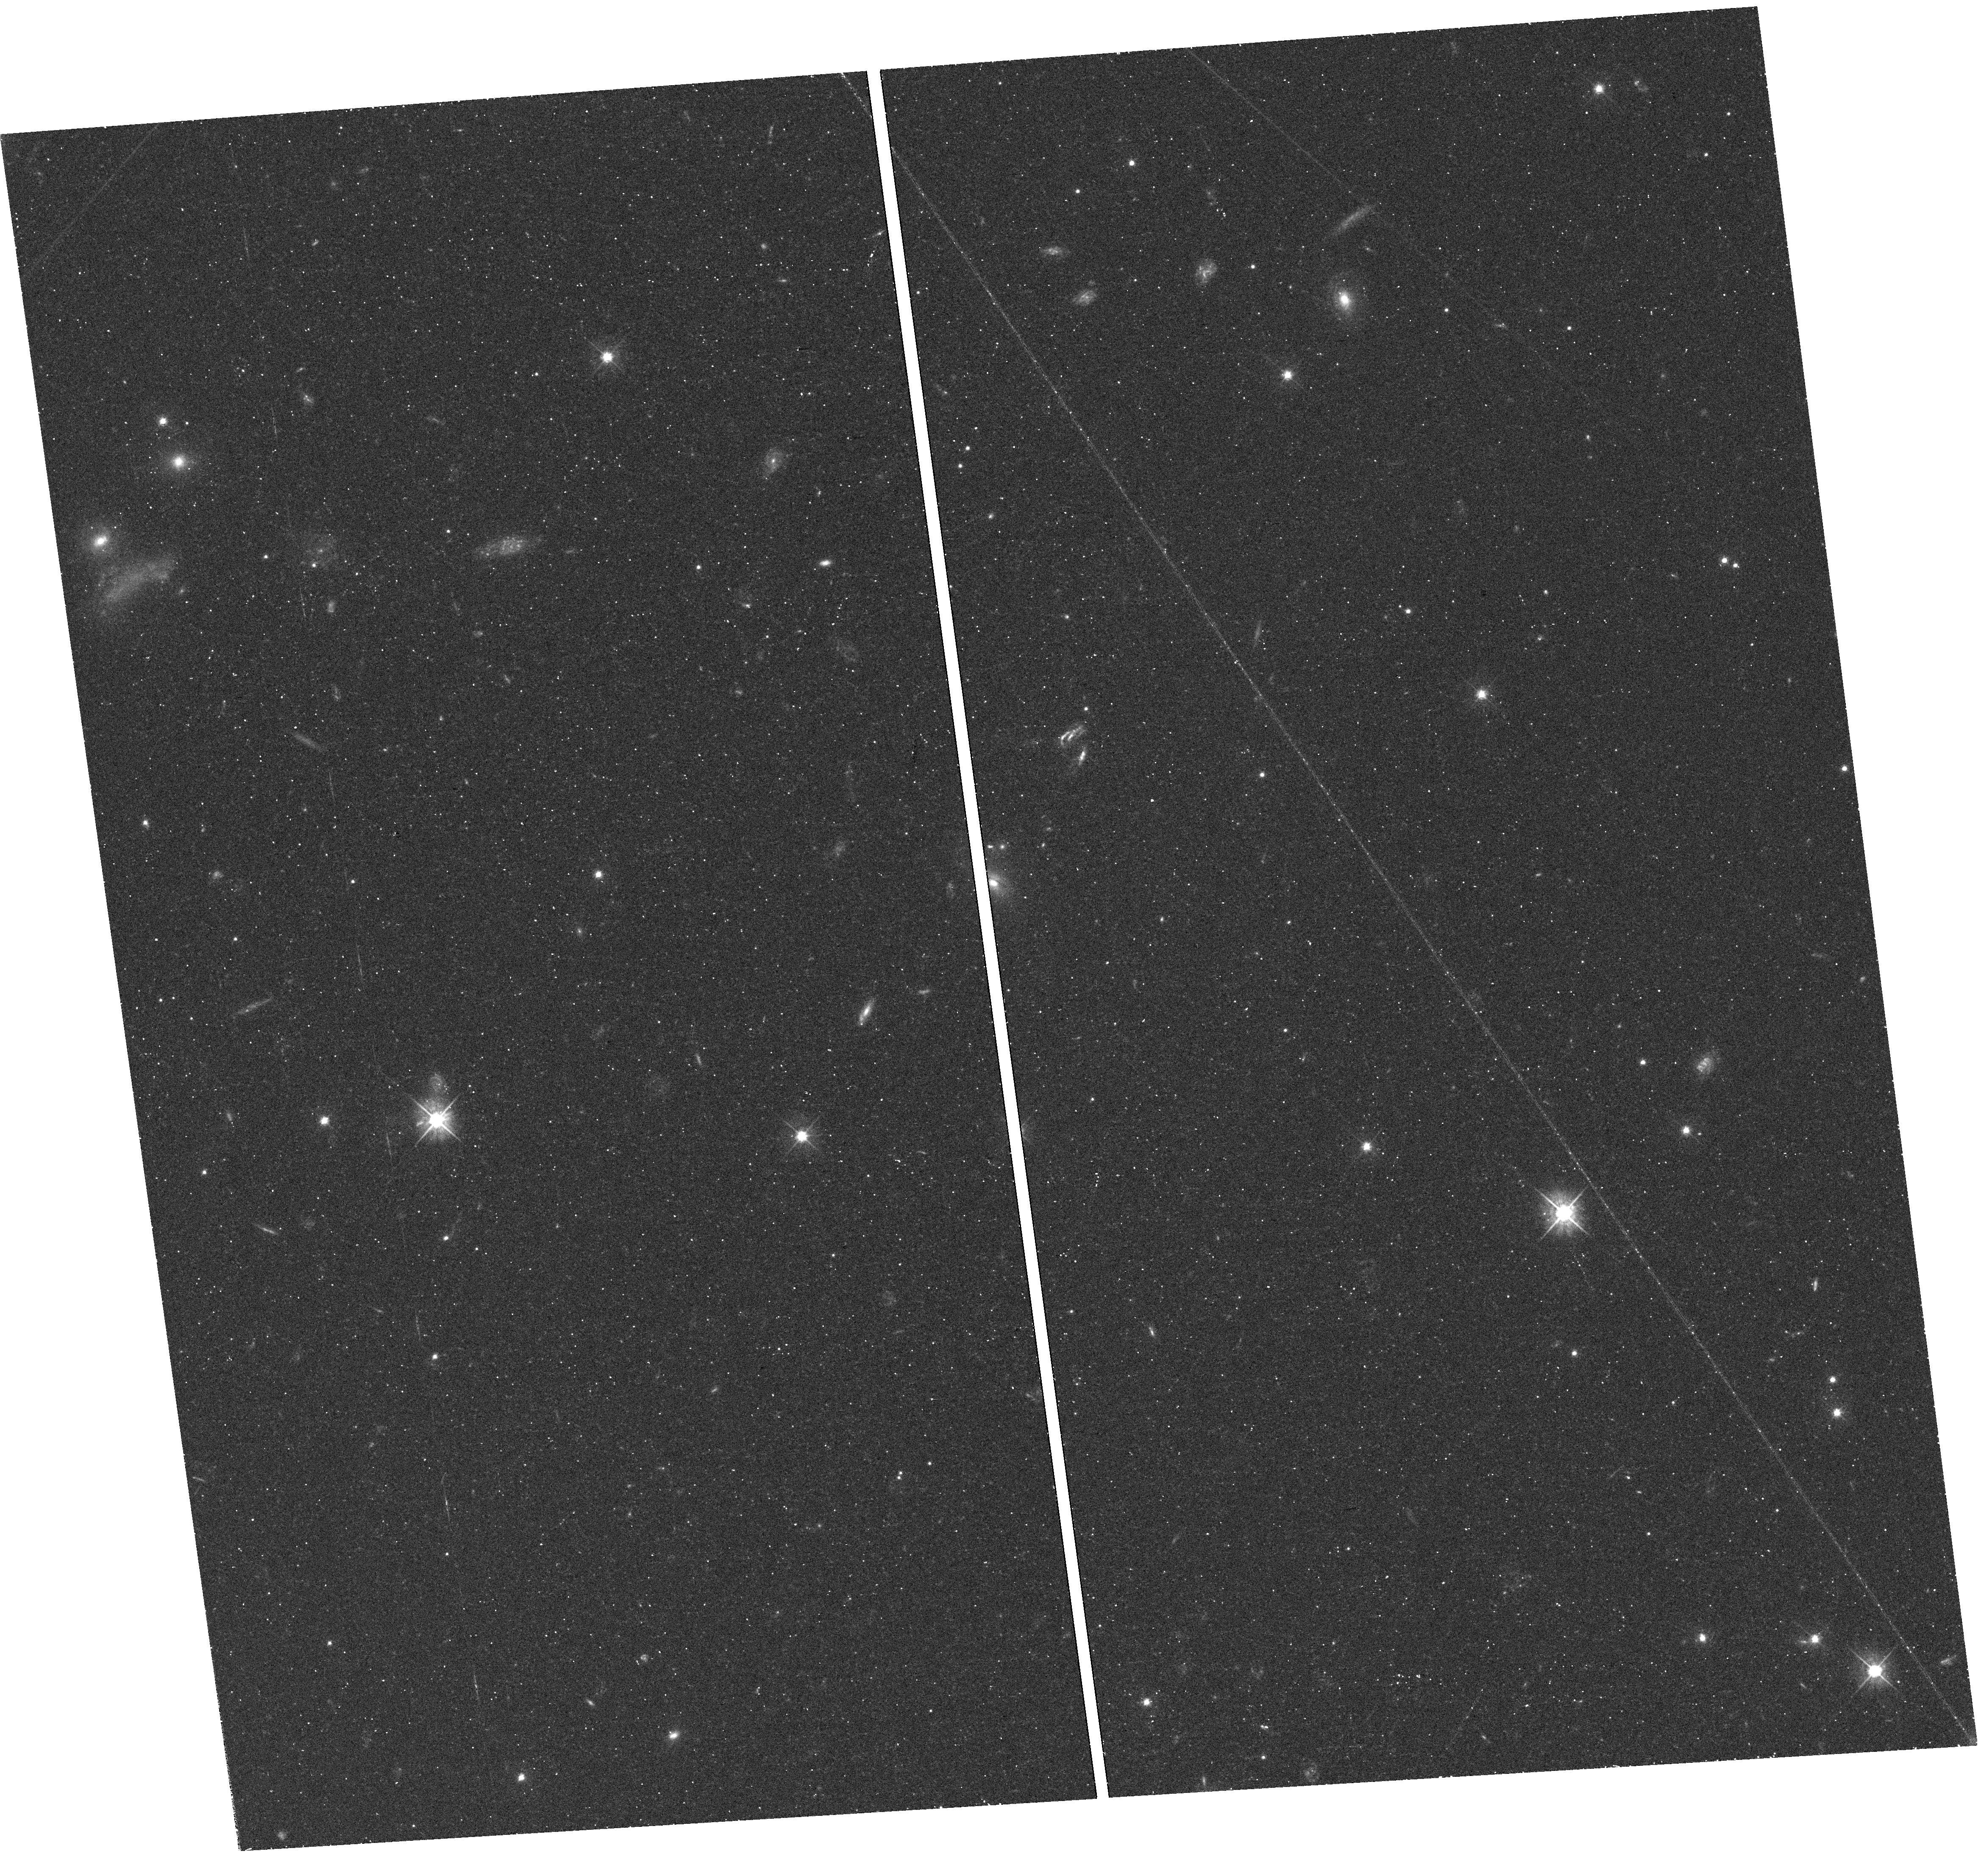
Target: field at RA 311.618°, Dec -12.838°. Instrument: WFC3/UVIS. Filter: F475W. Exposure: 32 min. Observation ID: hst_12925_02_wfc3_uvis_f475w_ibyq02

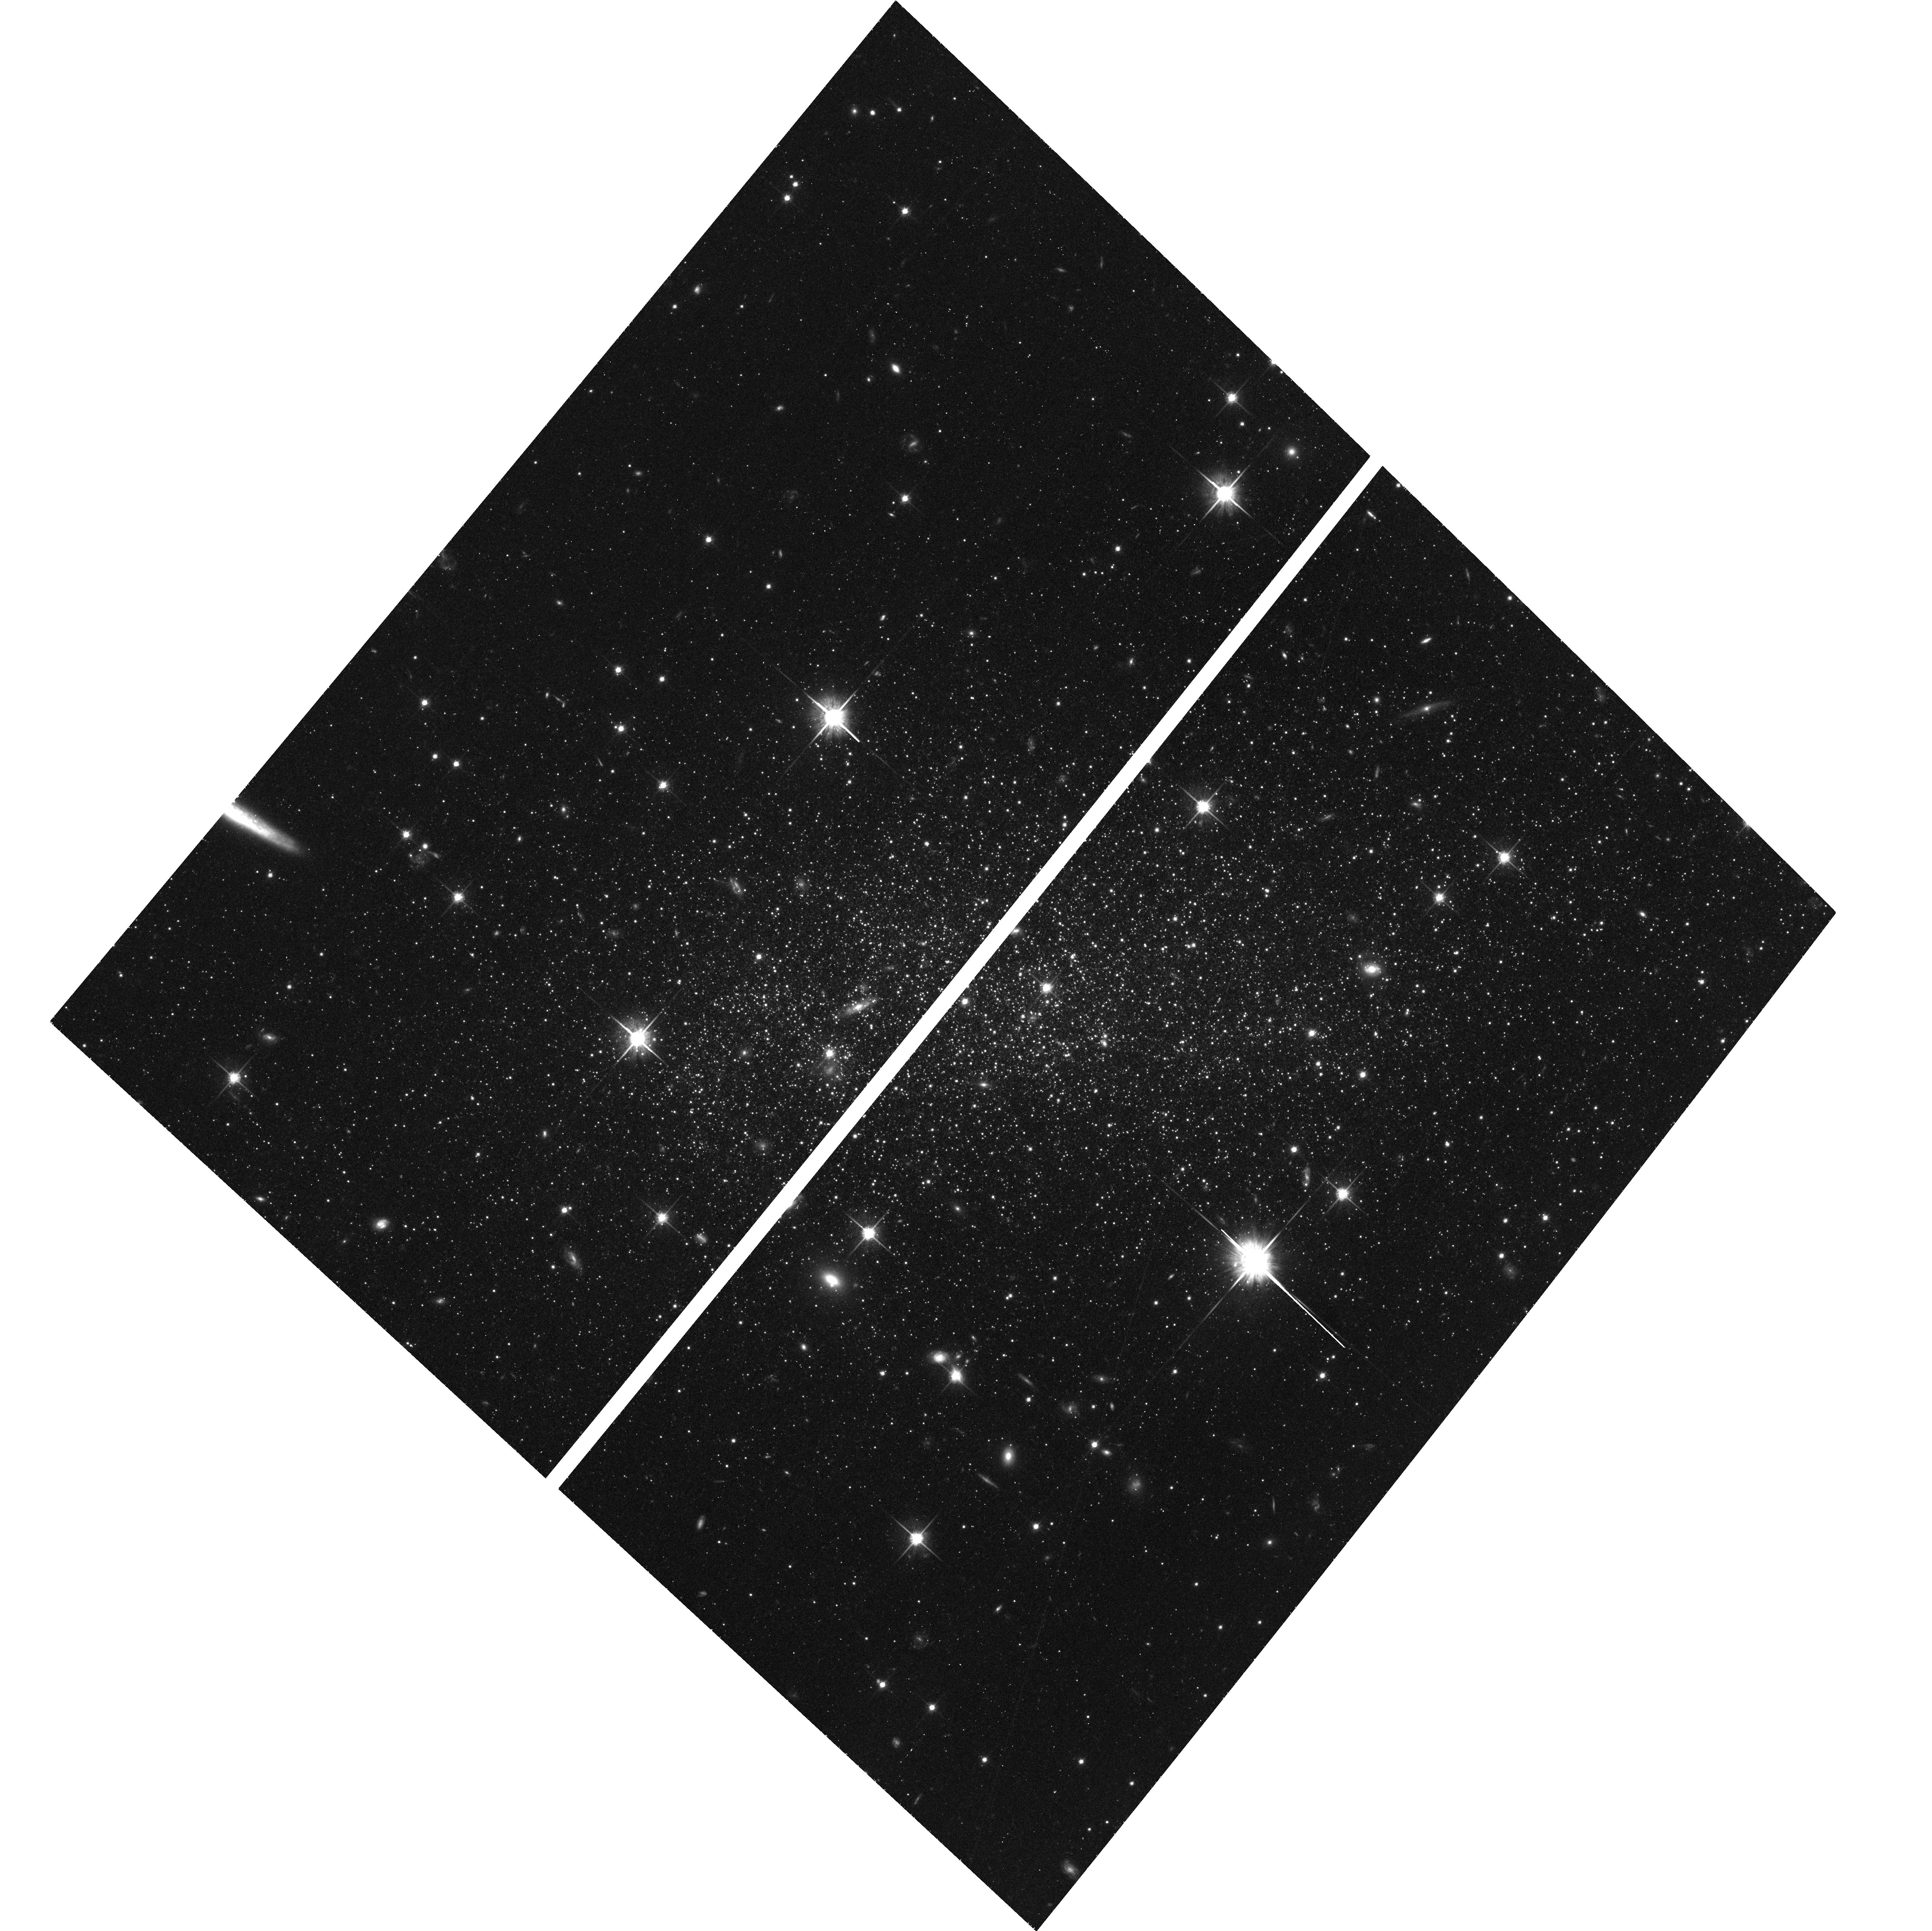
Target: DDO210. Instrument: ACS/WFC. Filter: F814W. Exposure: 46 min. Observation ID: hst_12925_12_acs_wfc_f814w_jbyq12

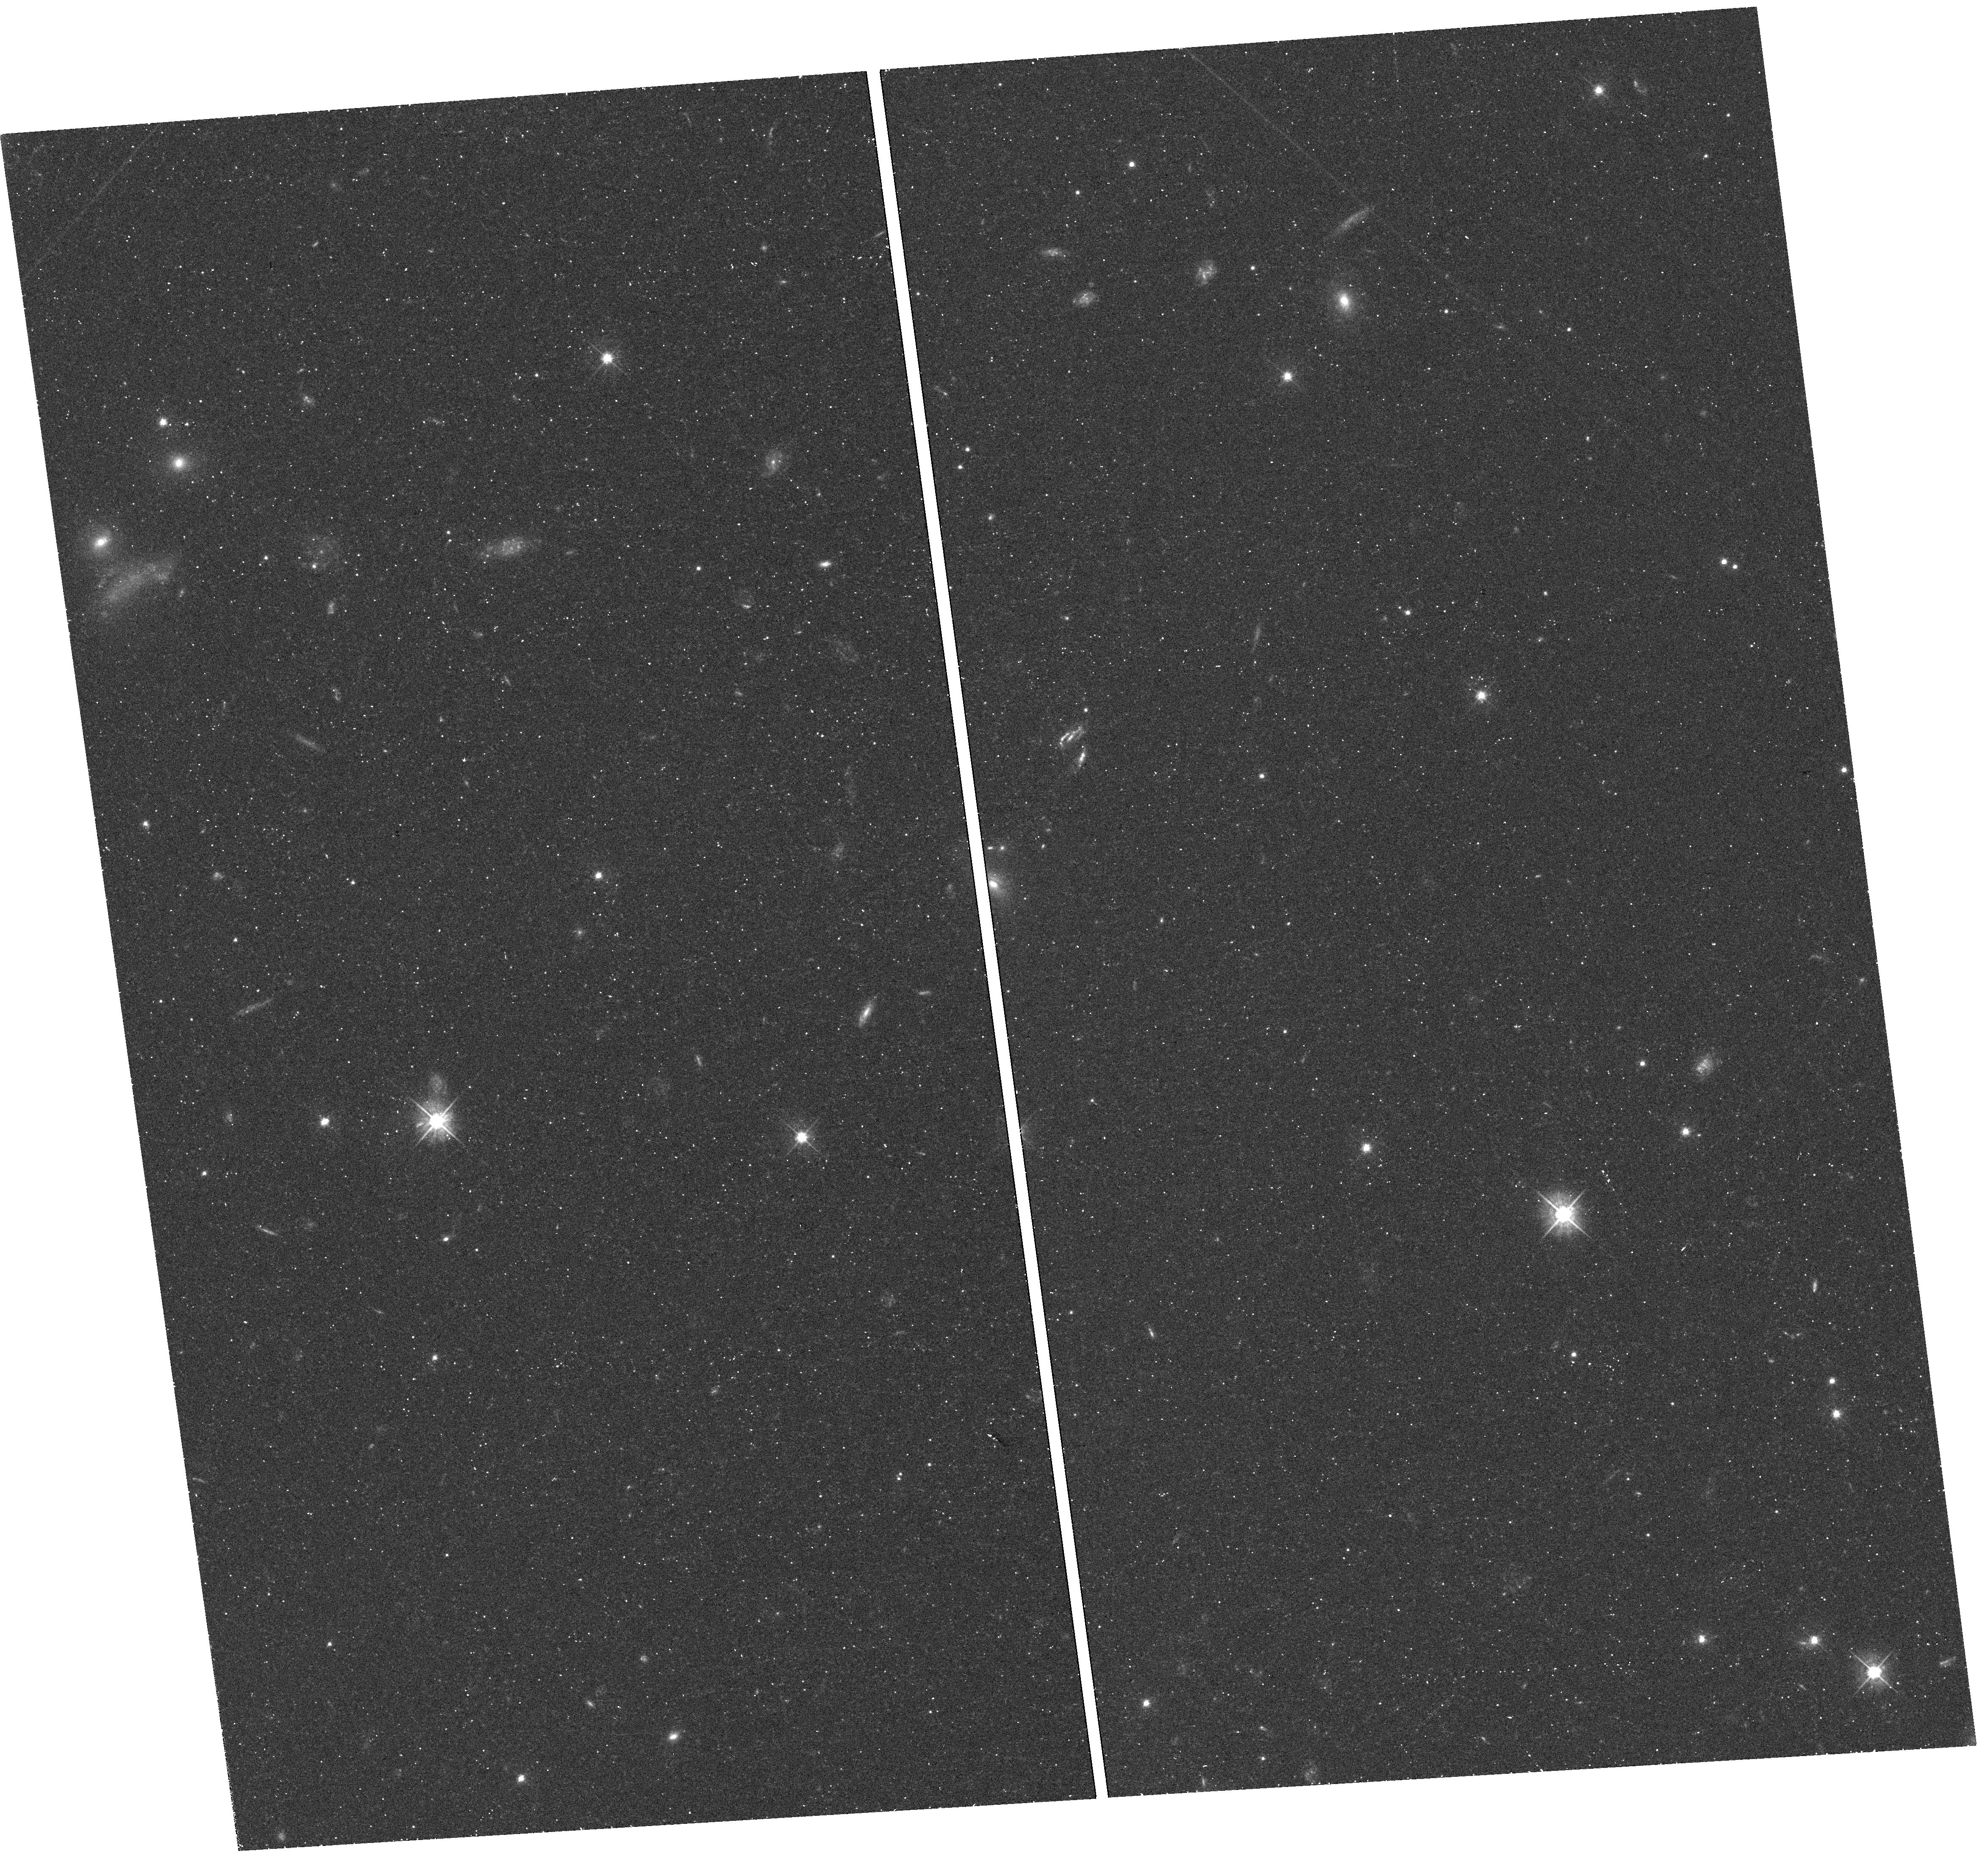
Target: field at RA 311.618°, Dec -12.838°. Instrument: WFC3/UVIS. Filter: F475W. Exposure: 32 min. Observation ID: hst_12925_10_wfc3_uvis_f475w_ibyq10

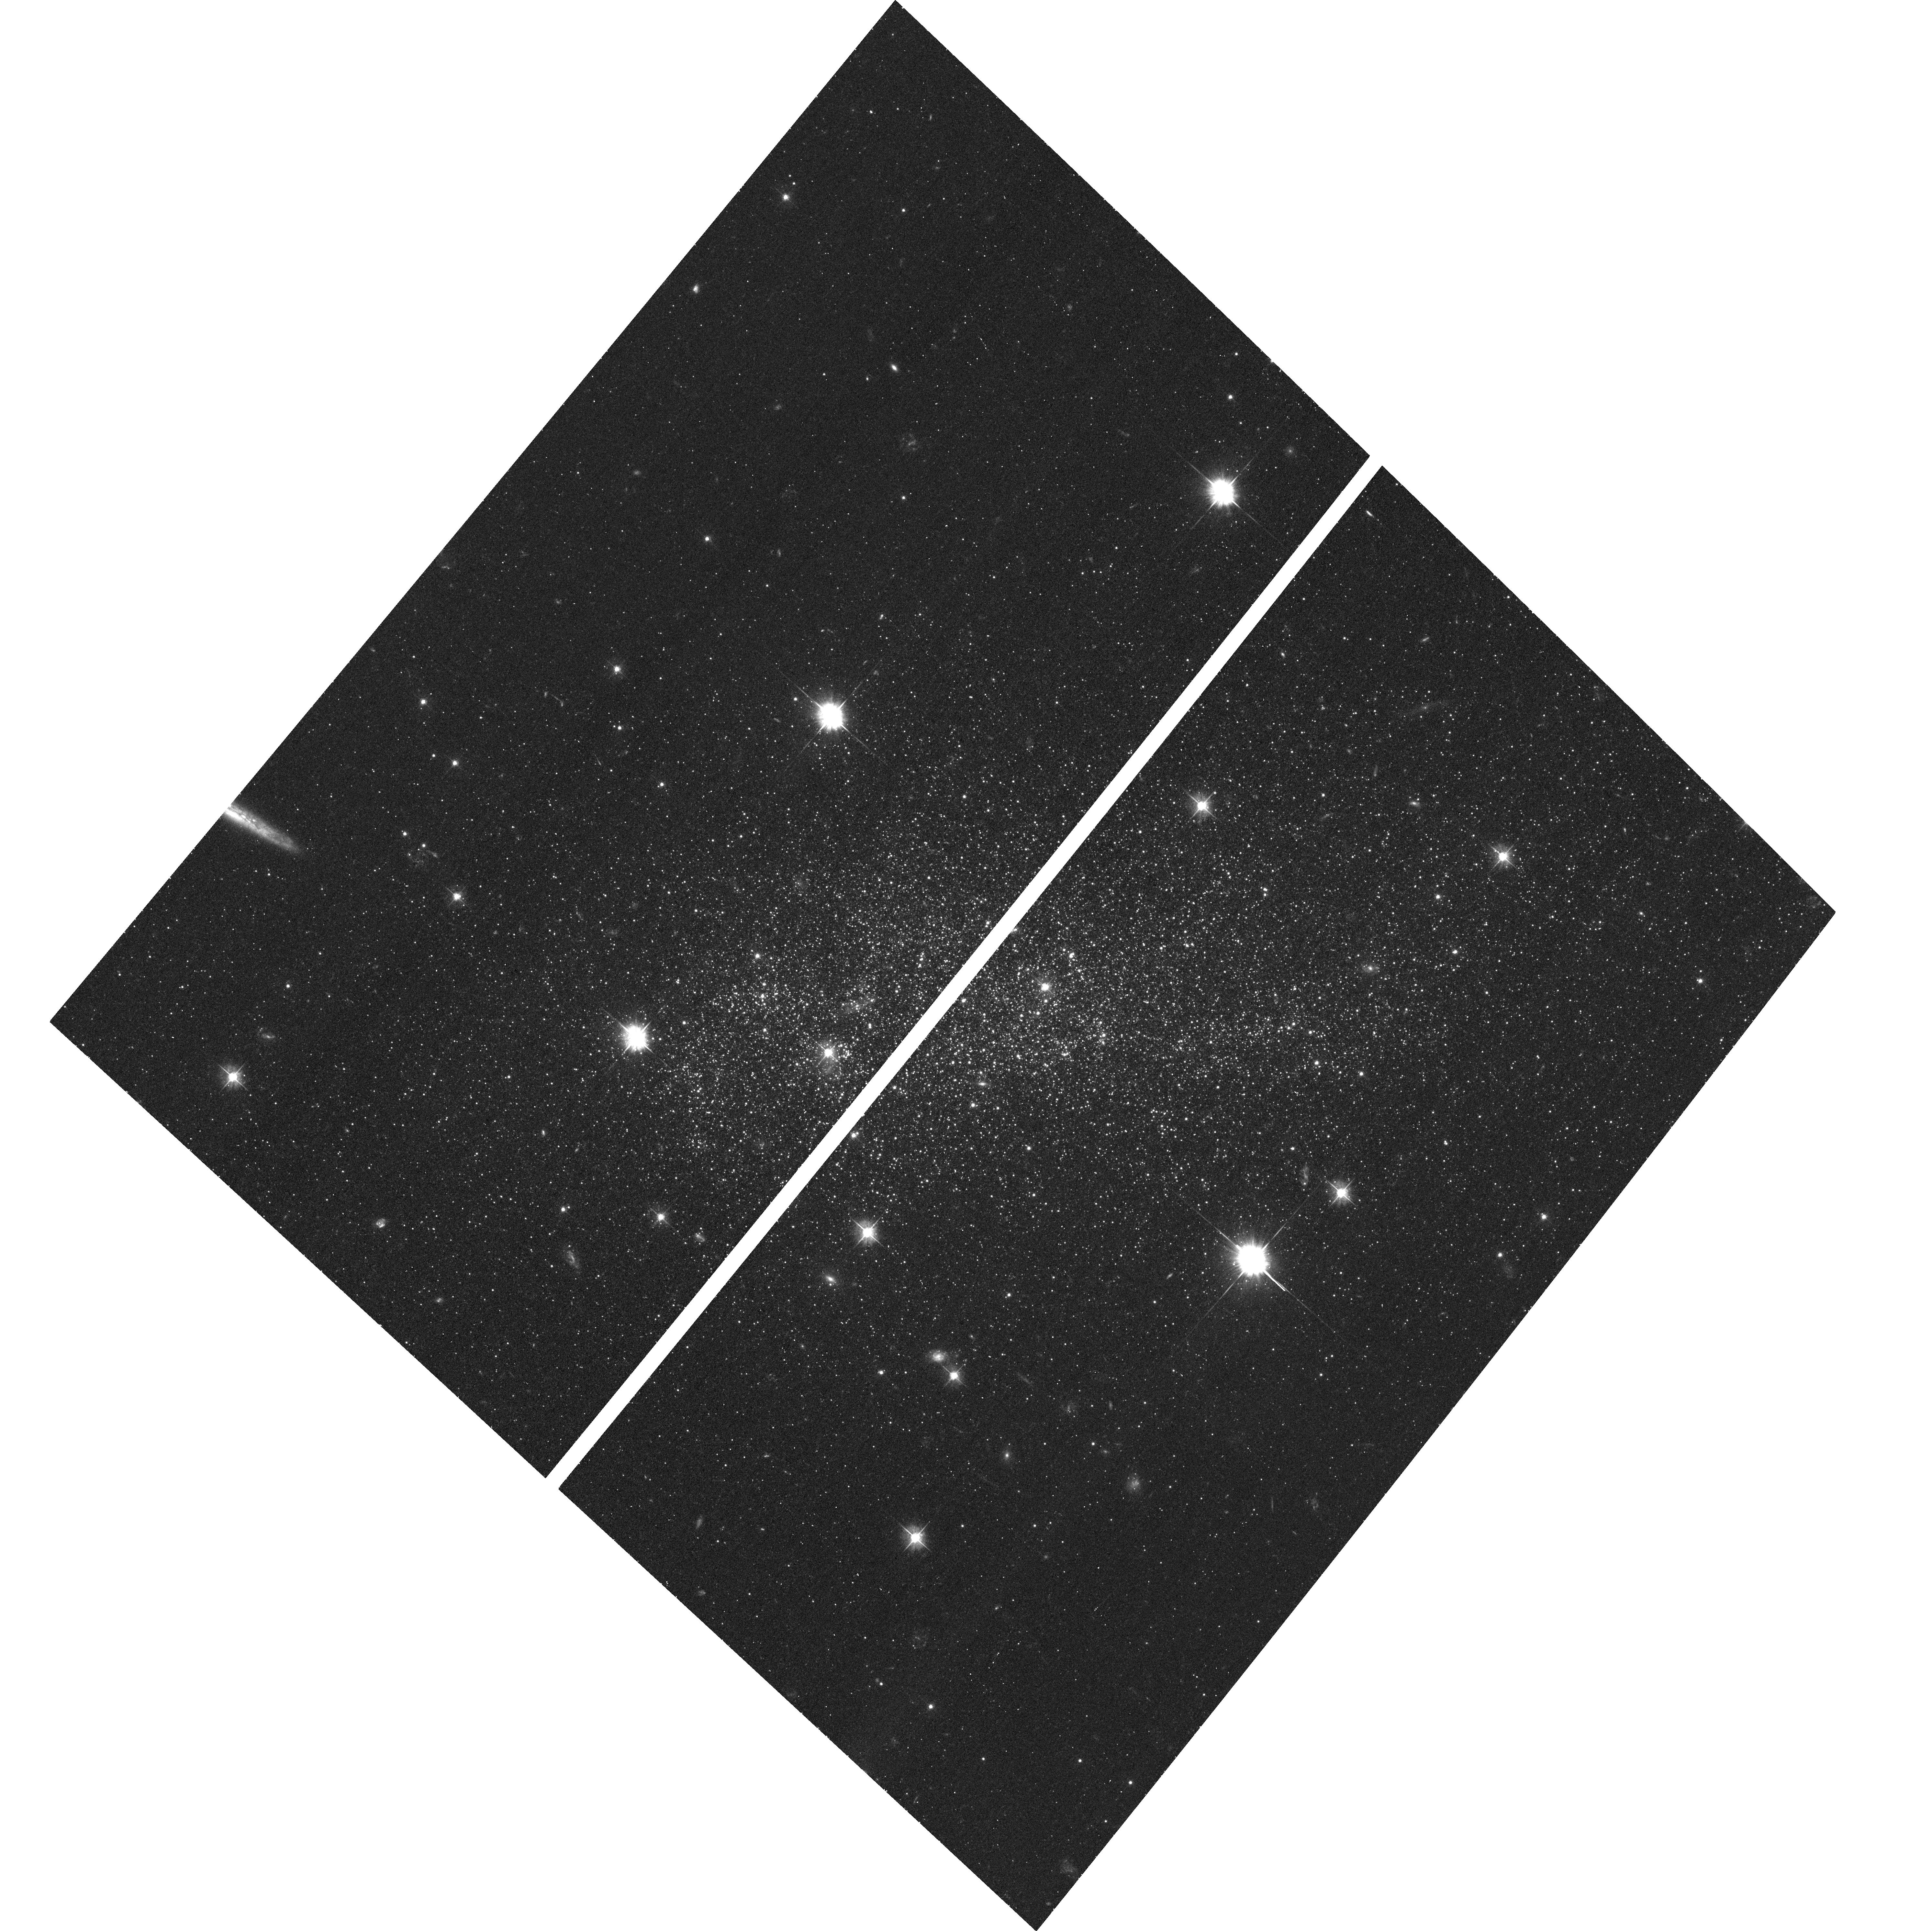
Target: DDO210. Instrument: ACS/WFC. Filter: F475W. Exposure: 32 min. Observation ID: hst_12925_07_acs_wfc_f475w_jbyq07

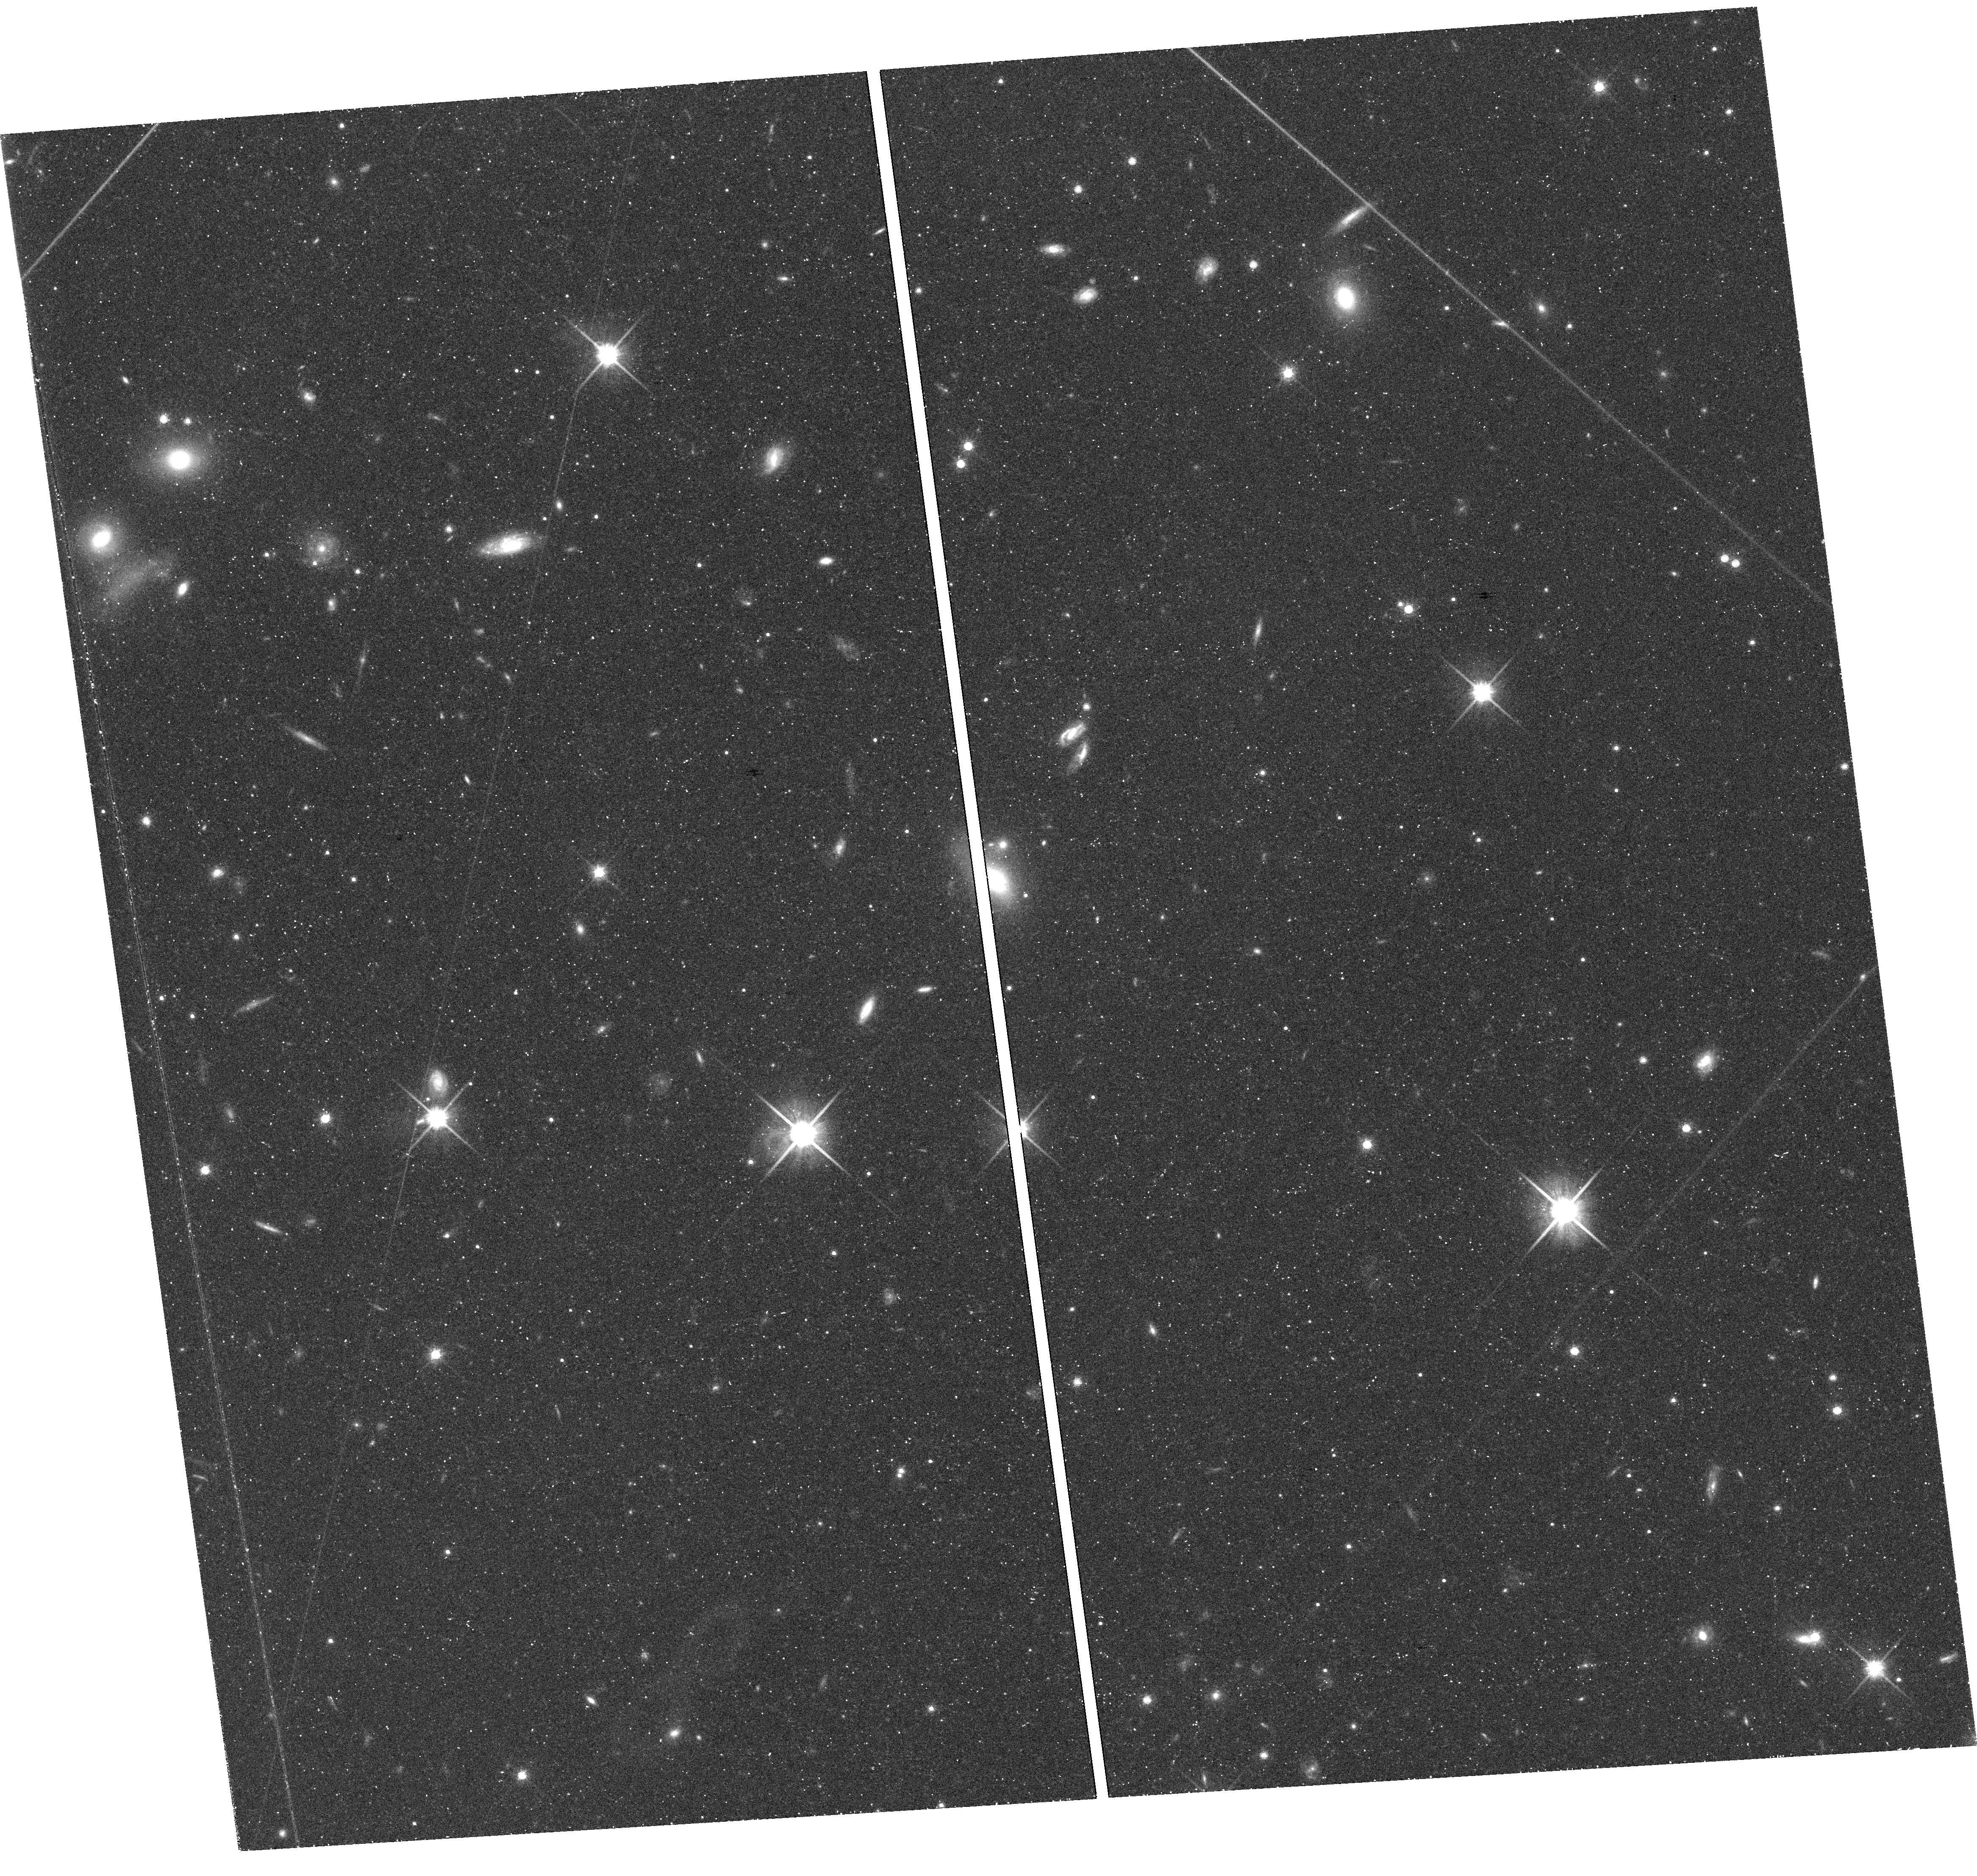
Target: field at RA 311.618°, Dec -12.838°. Instrument: WFC3/UVIS. Filter: F814W. Exposure: 46 min. Observation ID: hst_12925_11_wfc3_uvis_f814w_ibyq11

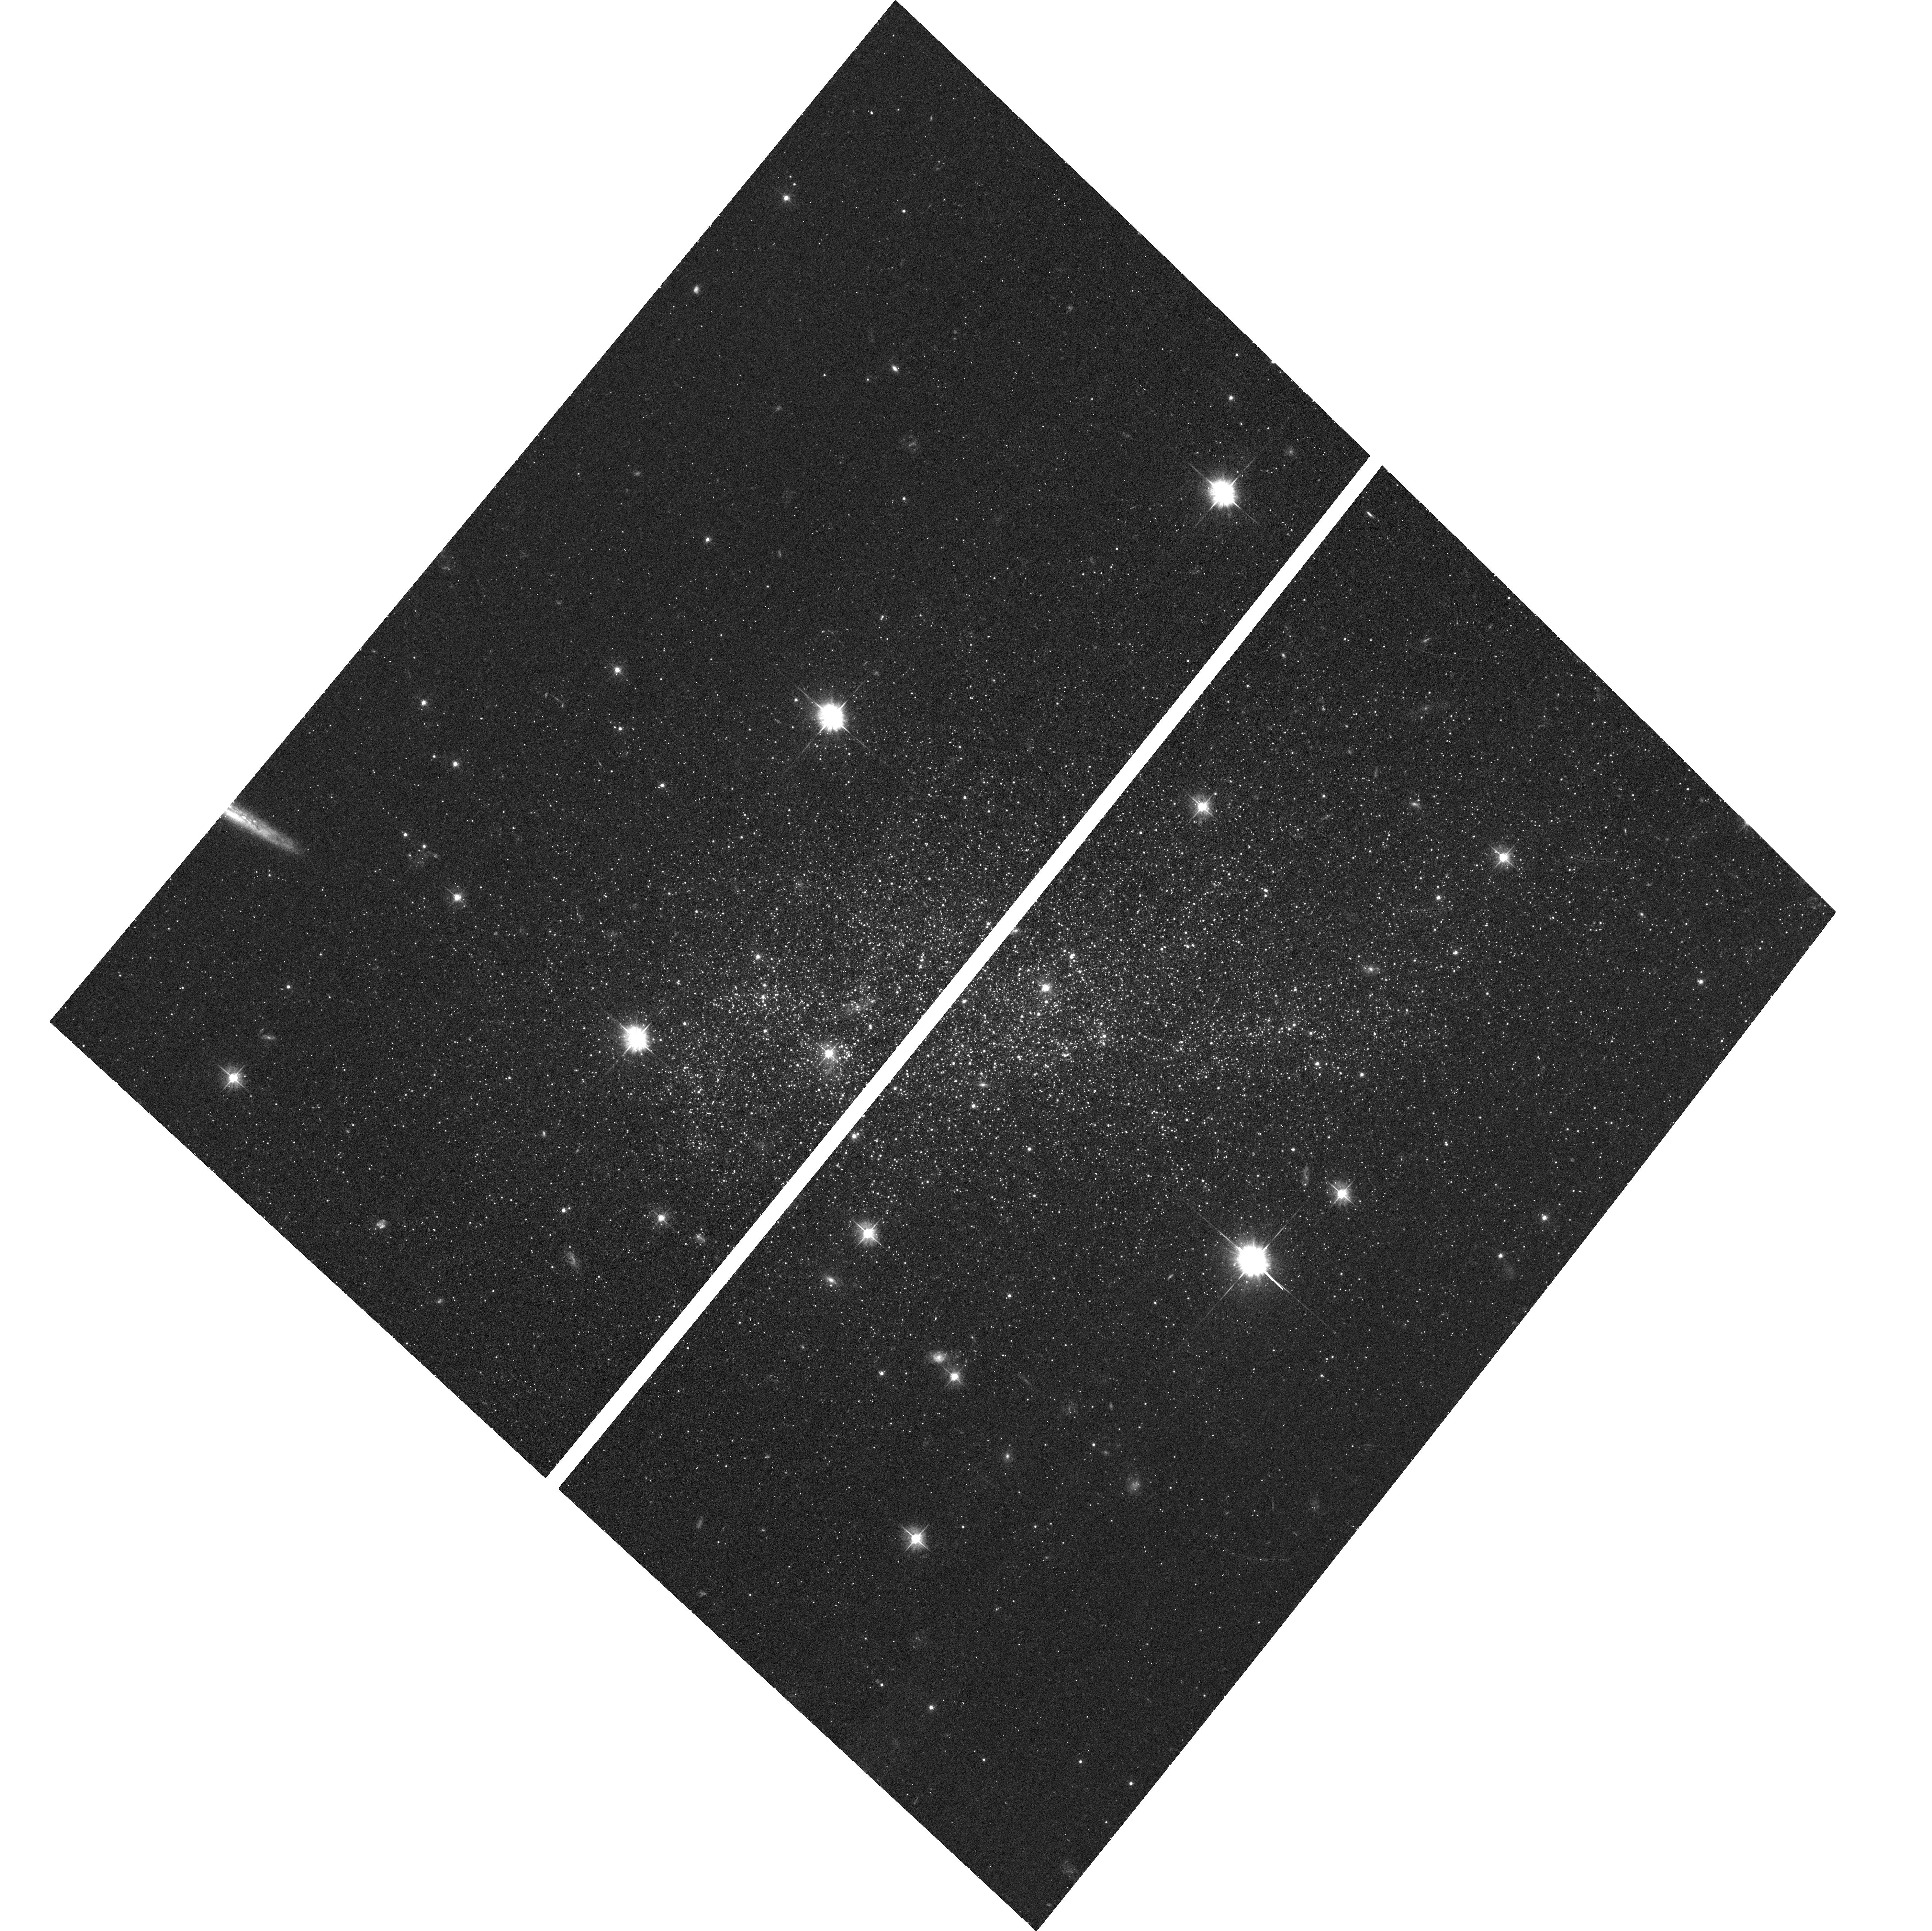
Target: DDO210. Instrument: ACS/WFC. Filter: F475W. Exposure: 32 min. Observation ID: hst_12925_02_acs_wfc_f475w_jbyq02

Splendid Isolation: Using DDO 210 to Benchmark Dwarf Galaxy Evolution (PI: Cole, Andrew A.)

Dwarf galaxies are sensitive probes of galaxy formation theory because of their vulnerability to local and cosmic environmental effects. The star formation histories (SFH) of nearby galaxies can test the effects of post-reionization photoheating, supernova-driven outflows, and harassment. We are undertaking a study of the SFH, chemistry, structure, and dynamics of Local Group dwarf galaxies to inform the next generation of theory and simulations. This combines HST photometry, wide-field ground-based data, and spectra of individual stars from 8-10m class telescopes for isolated dwarf galaxies in the Local Group. Dwarf galaxies that have never interacted with either M31 or the Milky Way (MW) are a pristine environment in which to study the progress of galaxy evolution without external influences. Theory and observation suggest that star formation should be delayed in low-mass, low-metallicity galaxies that evolve in isolation; we propose to test that assertion using DDO 210. DDO 210 is the closest galaxy which can never have interacted with the MW or M31 and is thus a uniquely powerful testbed for models of dwarf galaxy evolution. We propose to photometer over 100, 000 stars using ACS/WFC in order to measure its star formation rate vs. time with age resolution better than 15% over its entire lifetime. These observations will be combined with Keck/DEIMOS spectra of stars spanning the age of the galaxy to build a complete picture of its chemical and kinematic evolution. DDO 210 is the only galaxy that is both isolated and nearby enough to use as a link between deep studies of nearby galaxies and the ANGST survey of galaxies from 1.5-4 Mpc.